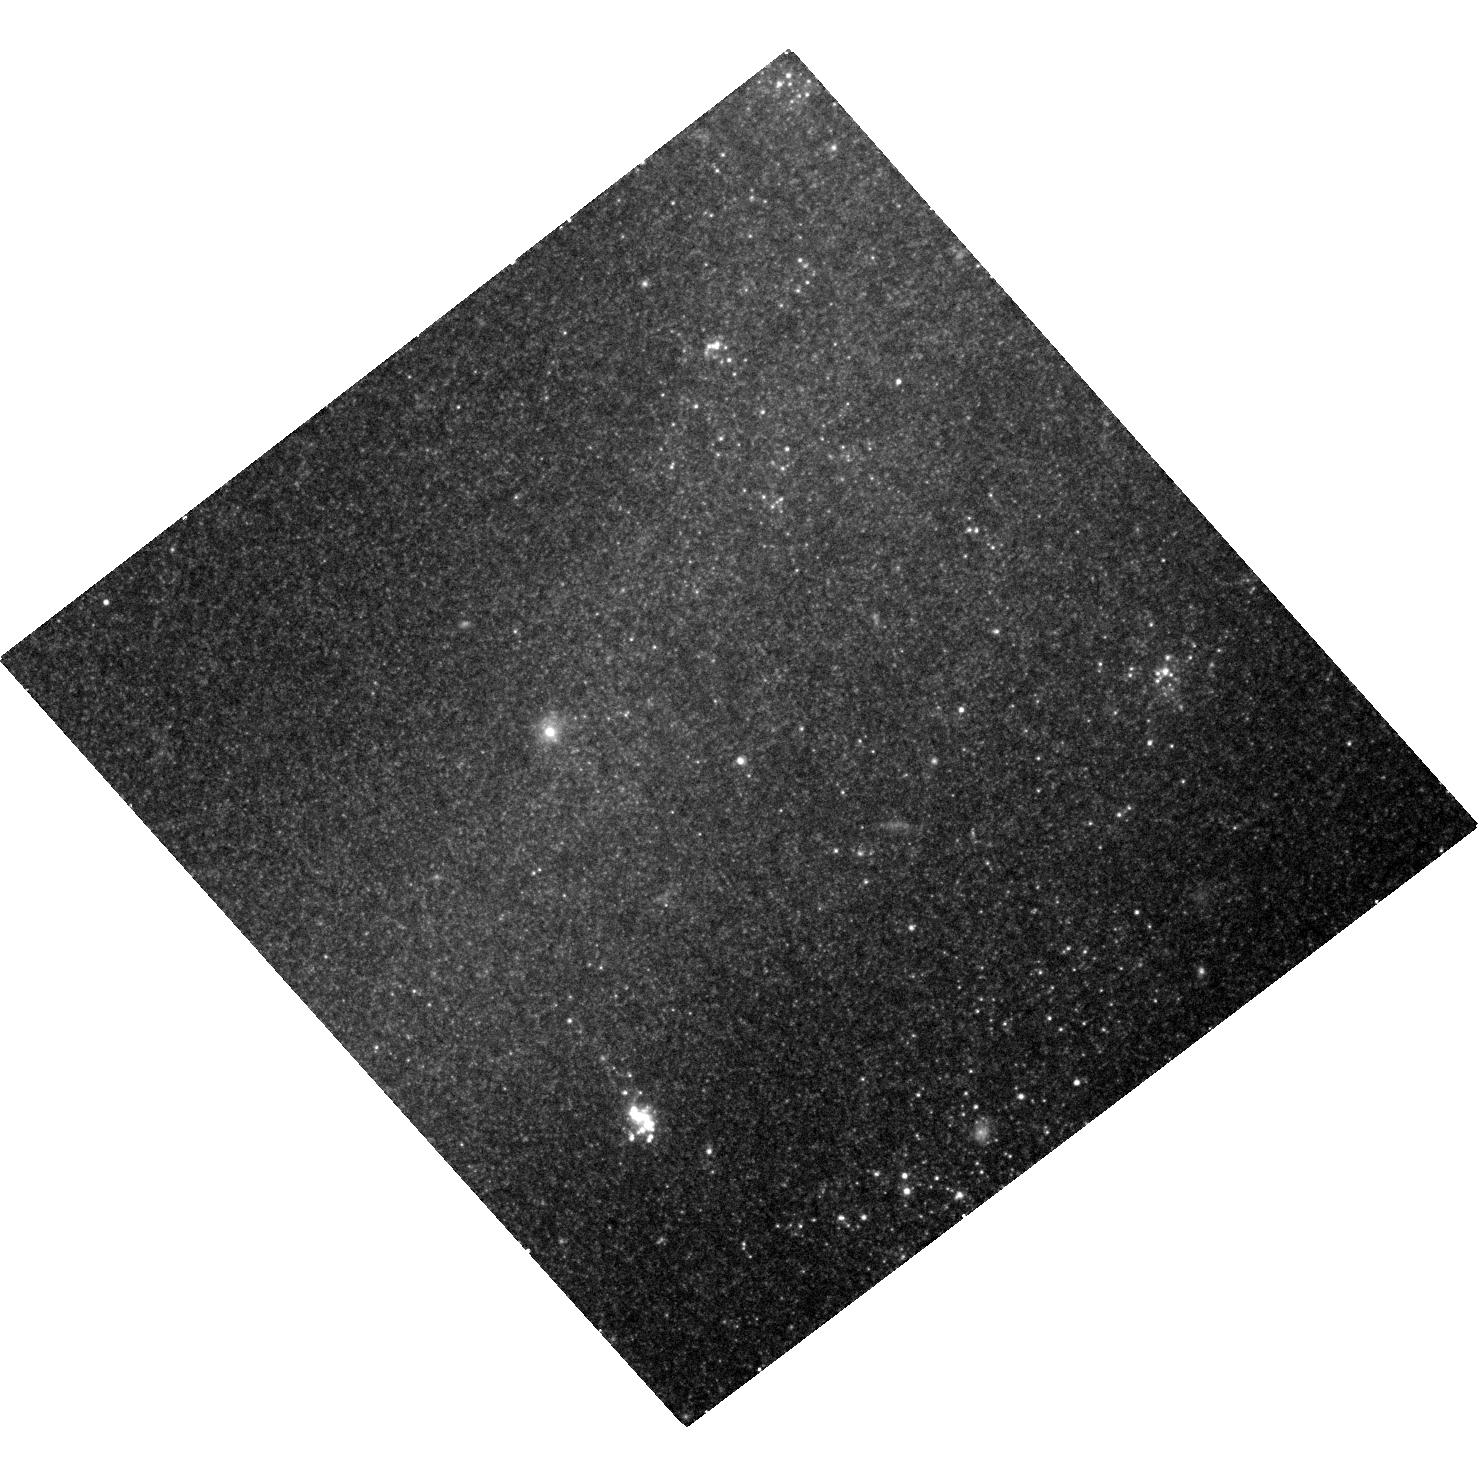
Target: SN-2012AW. Instrument: ACS/WFC. Filter: F814W. Exposure: 26 min. Observation ID: hst_13825_01_acs_wfc_f814w_jcj601

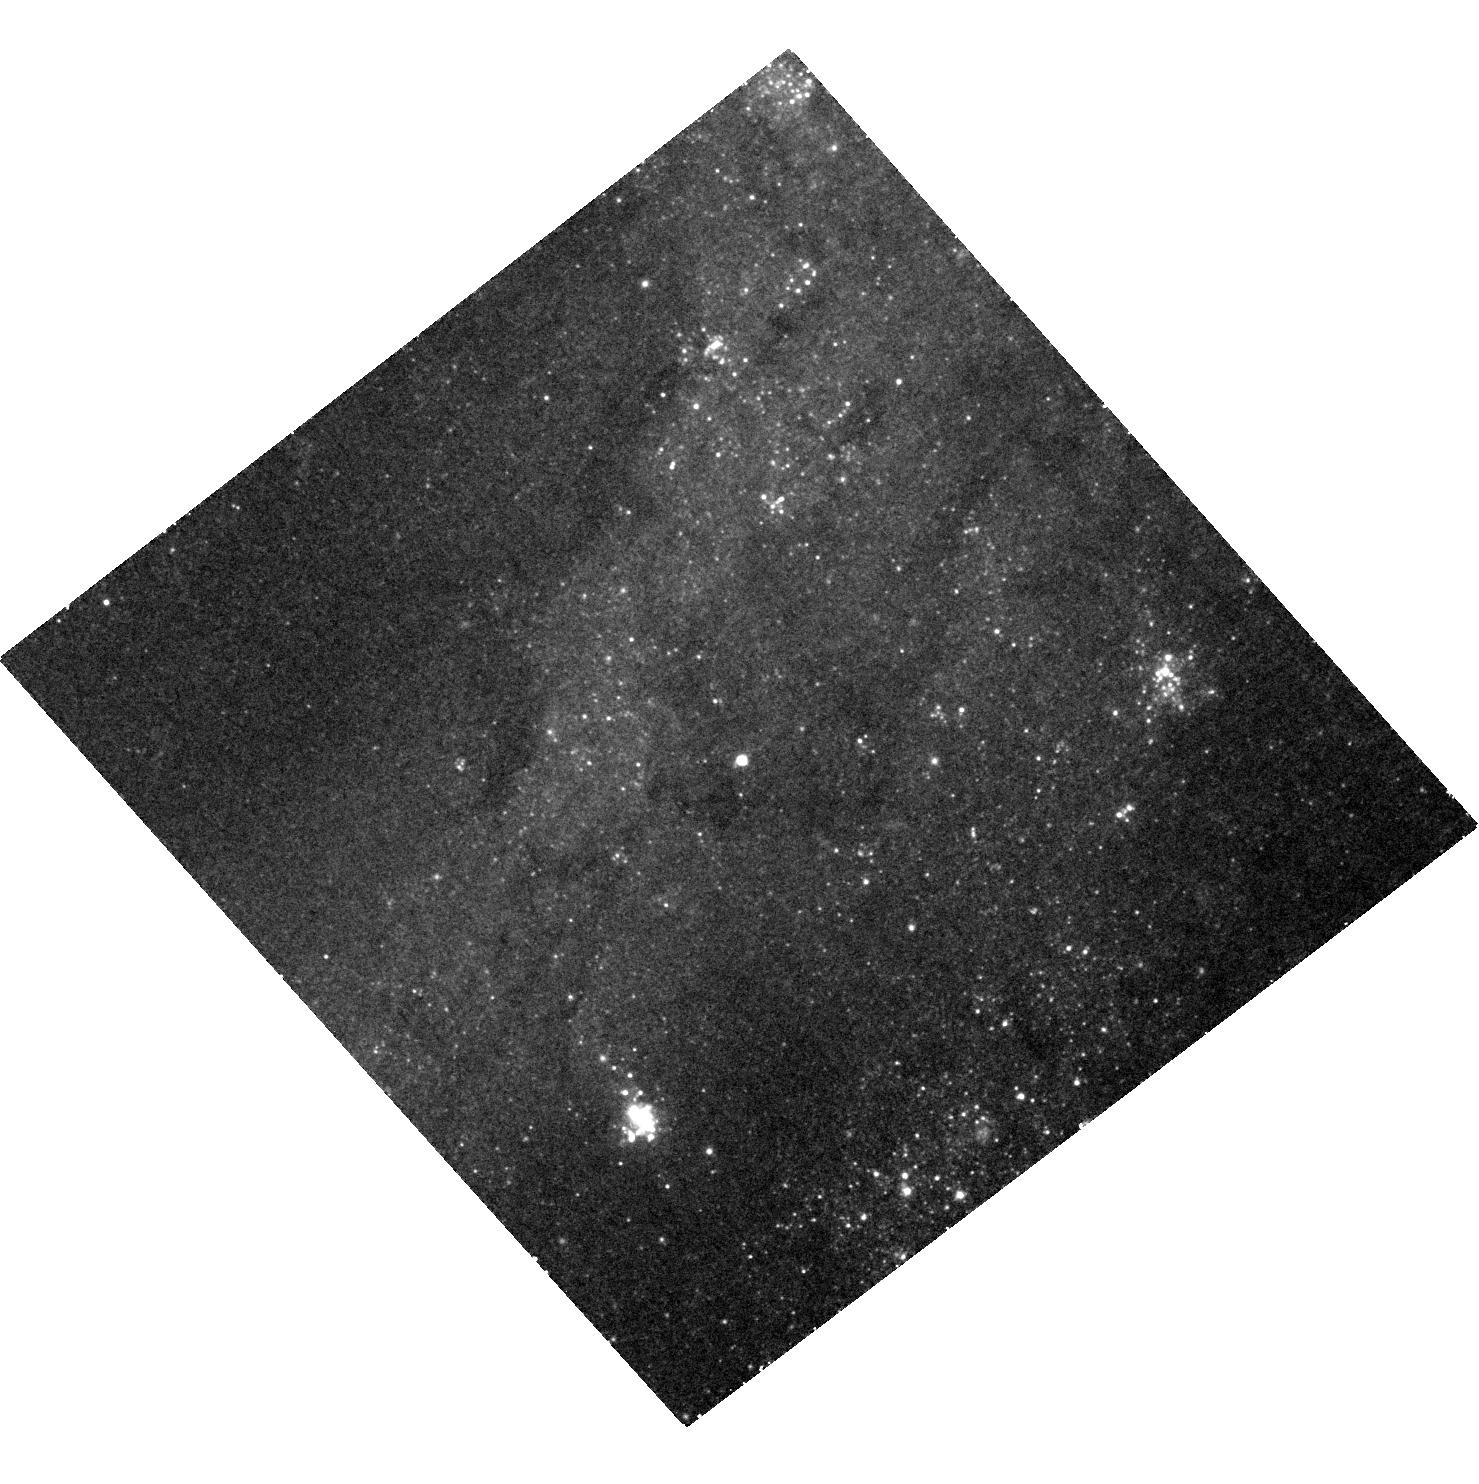
Target: SN-2012AW. Instrument: ACS/WFC. Filter: F555W. Exposure: 54 min. Observation ID: hst_13825_01_acs_wfc_f555w_jcj601

Stellar Forensics VI: A post-explosion view of the progenitor of SN 2012aw (PI: Maund, Justyn Robert)

Recent studies have used high spatial resolution HST observations of supernova (SN) sites to directly identify the progenitors of core-collapse SNe in pre-explosion images. These studies have set constraints about the nature of massive stars and their evolution just prior to explosion. Now, at late-times when the SNe have faded sufficiently, it is possible to return to the sites of these core-collapse SNe to search for clues about the nature of their progenitors. We request time to conduct deep, late-time, high-resolution imaging with ACS/WFC of the site of the core-collapse SN 2012aw. We aim to: 1) Confirm our original identification, made in pre-explosion images, by confirming that the progenitor is now missing; 2) Apply image subtraction techniques for this late-time imaging with our pre-explosion images to determine accurate photometry of the progenitor to constrain the temperature and luminosity. HST provides the unique combination of high-resolution optical imaging at very faint magnitudes that will facilitate this study.